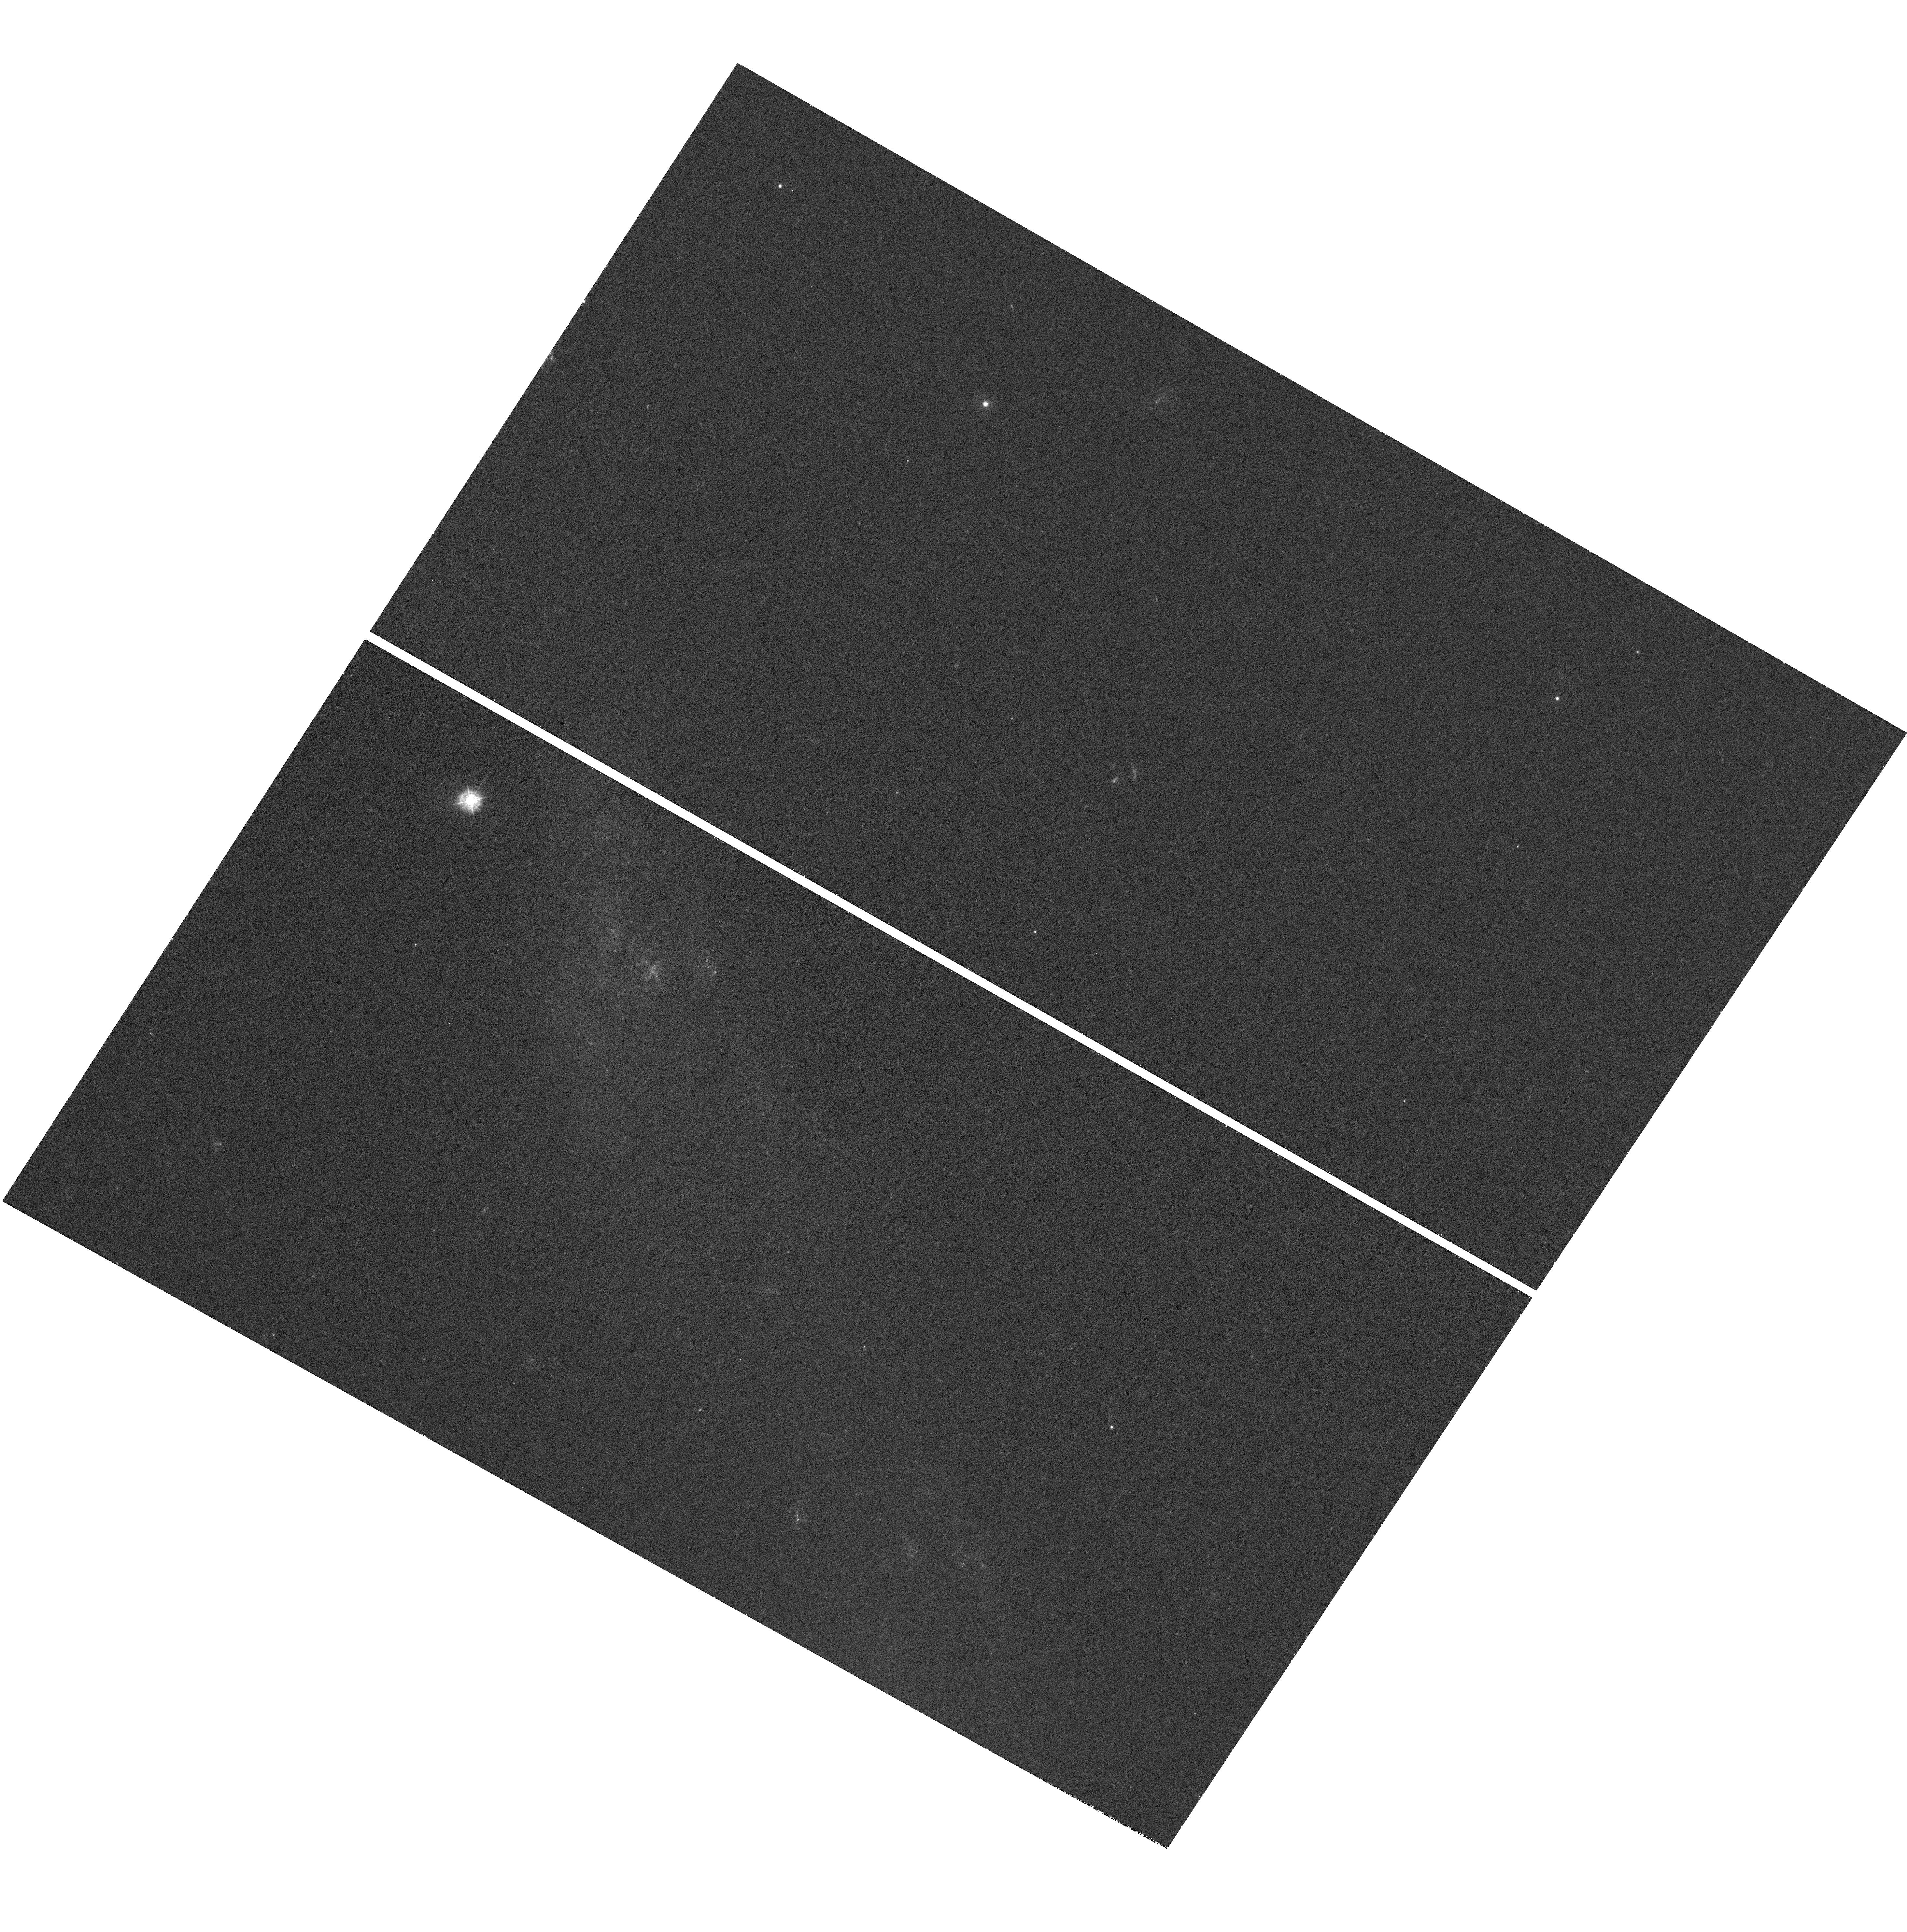
Target: NGC-2992
Instrument: WFC3/UVIS
Filter: F336W
Exposure: 37 min
Observation ID: hst_15083_03_wfc3_uvis_f336w_idle03

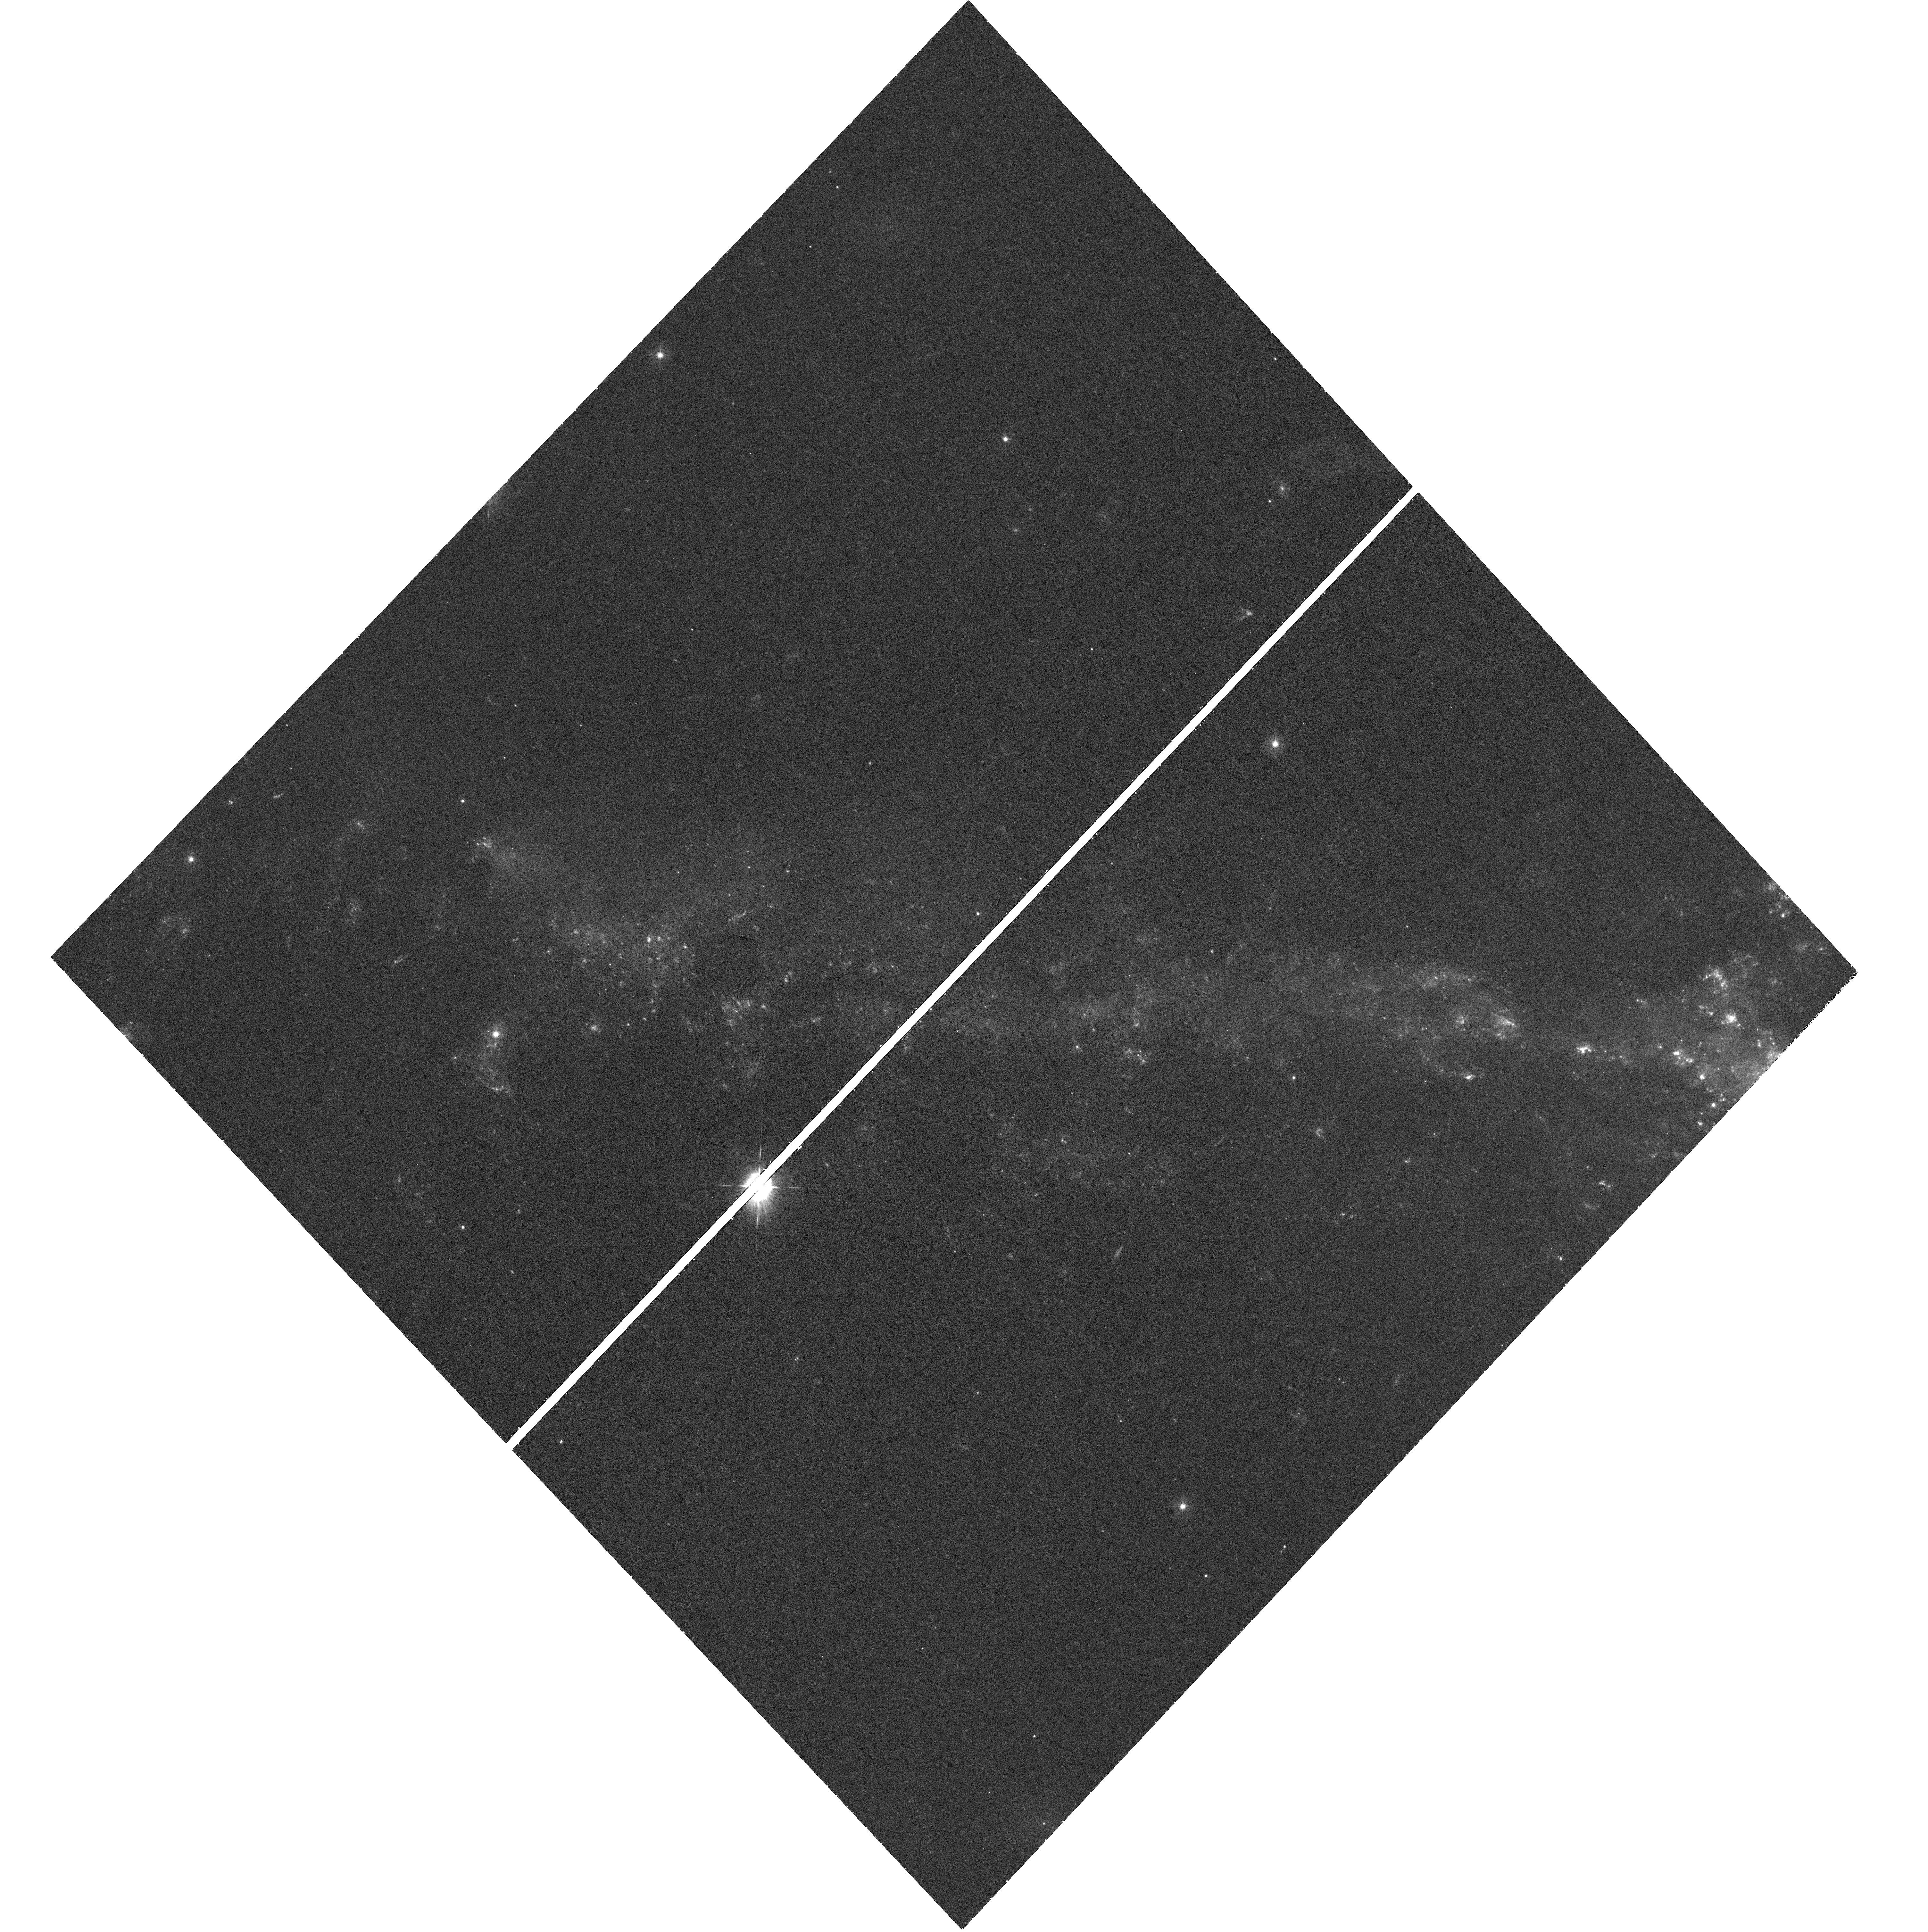
Target: NGC-6872E
Instrument: WFC3/UVIS
Filter: F336W
Exposure: 1.1 h
Observation ID: hst_15083_07_wfc3_uvis_f336w_idle07

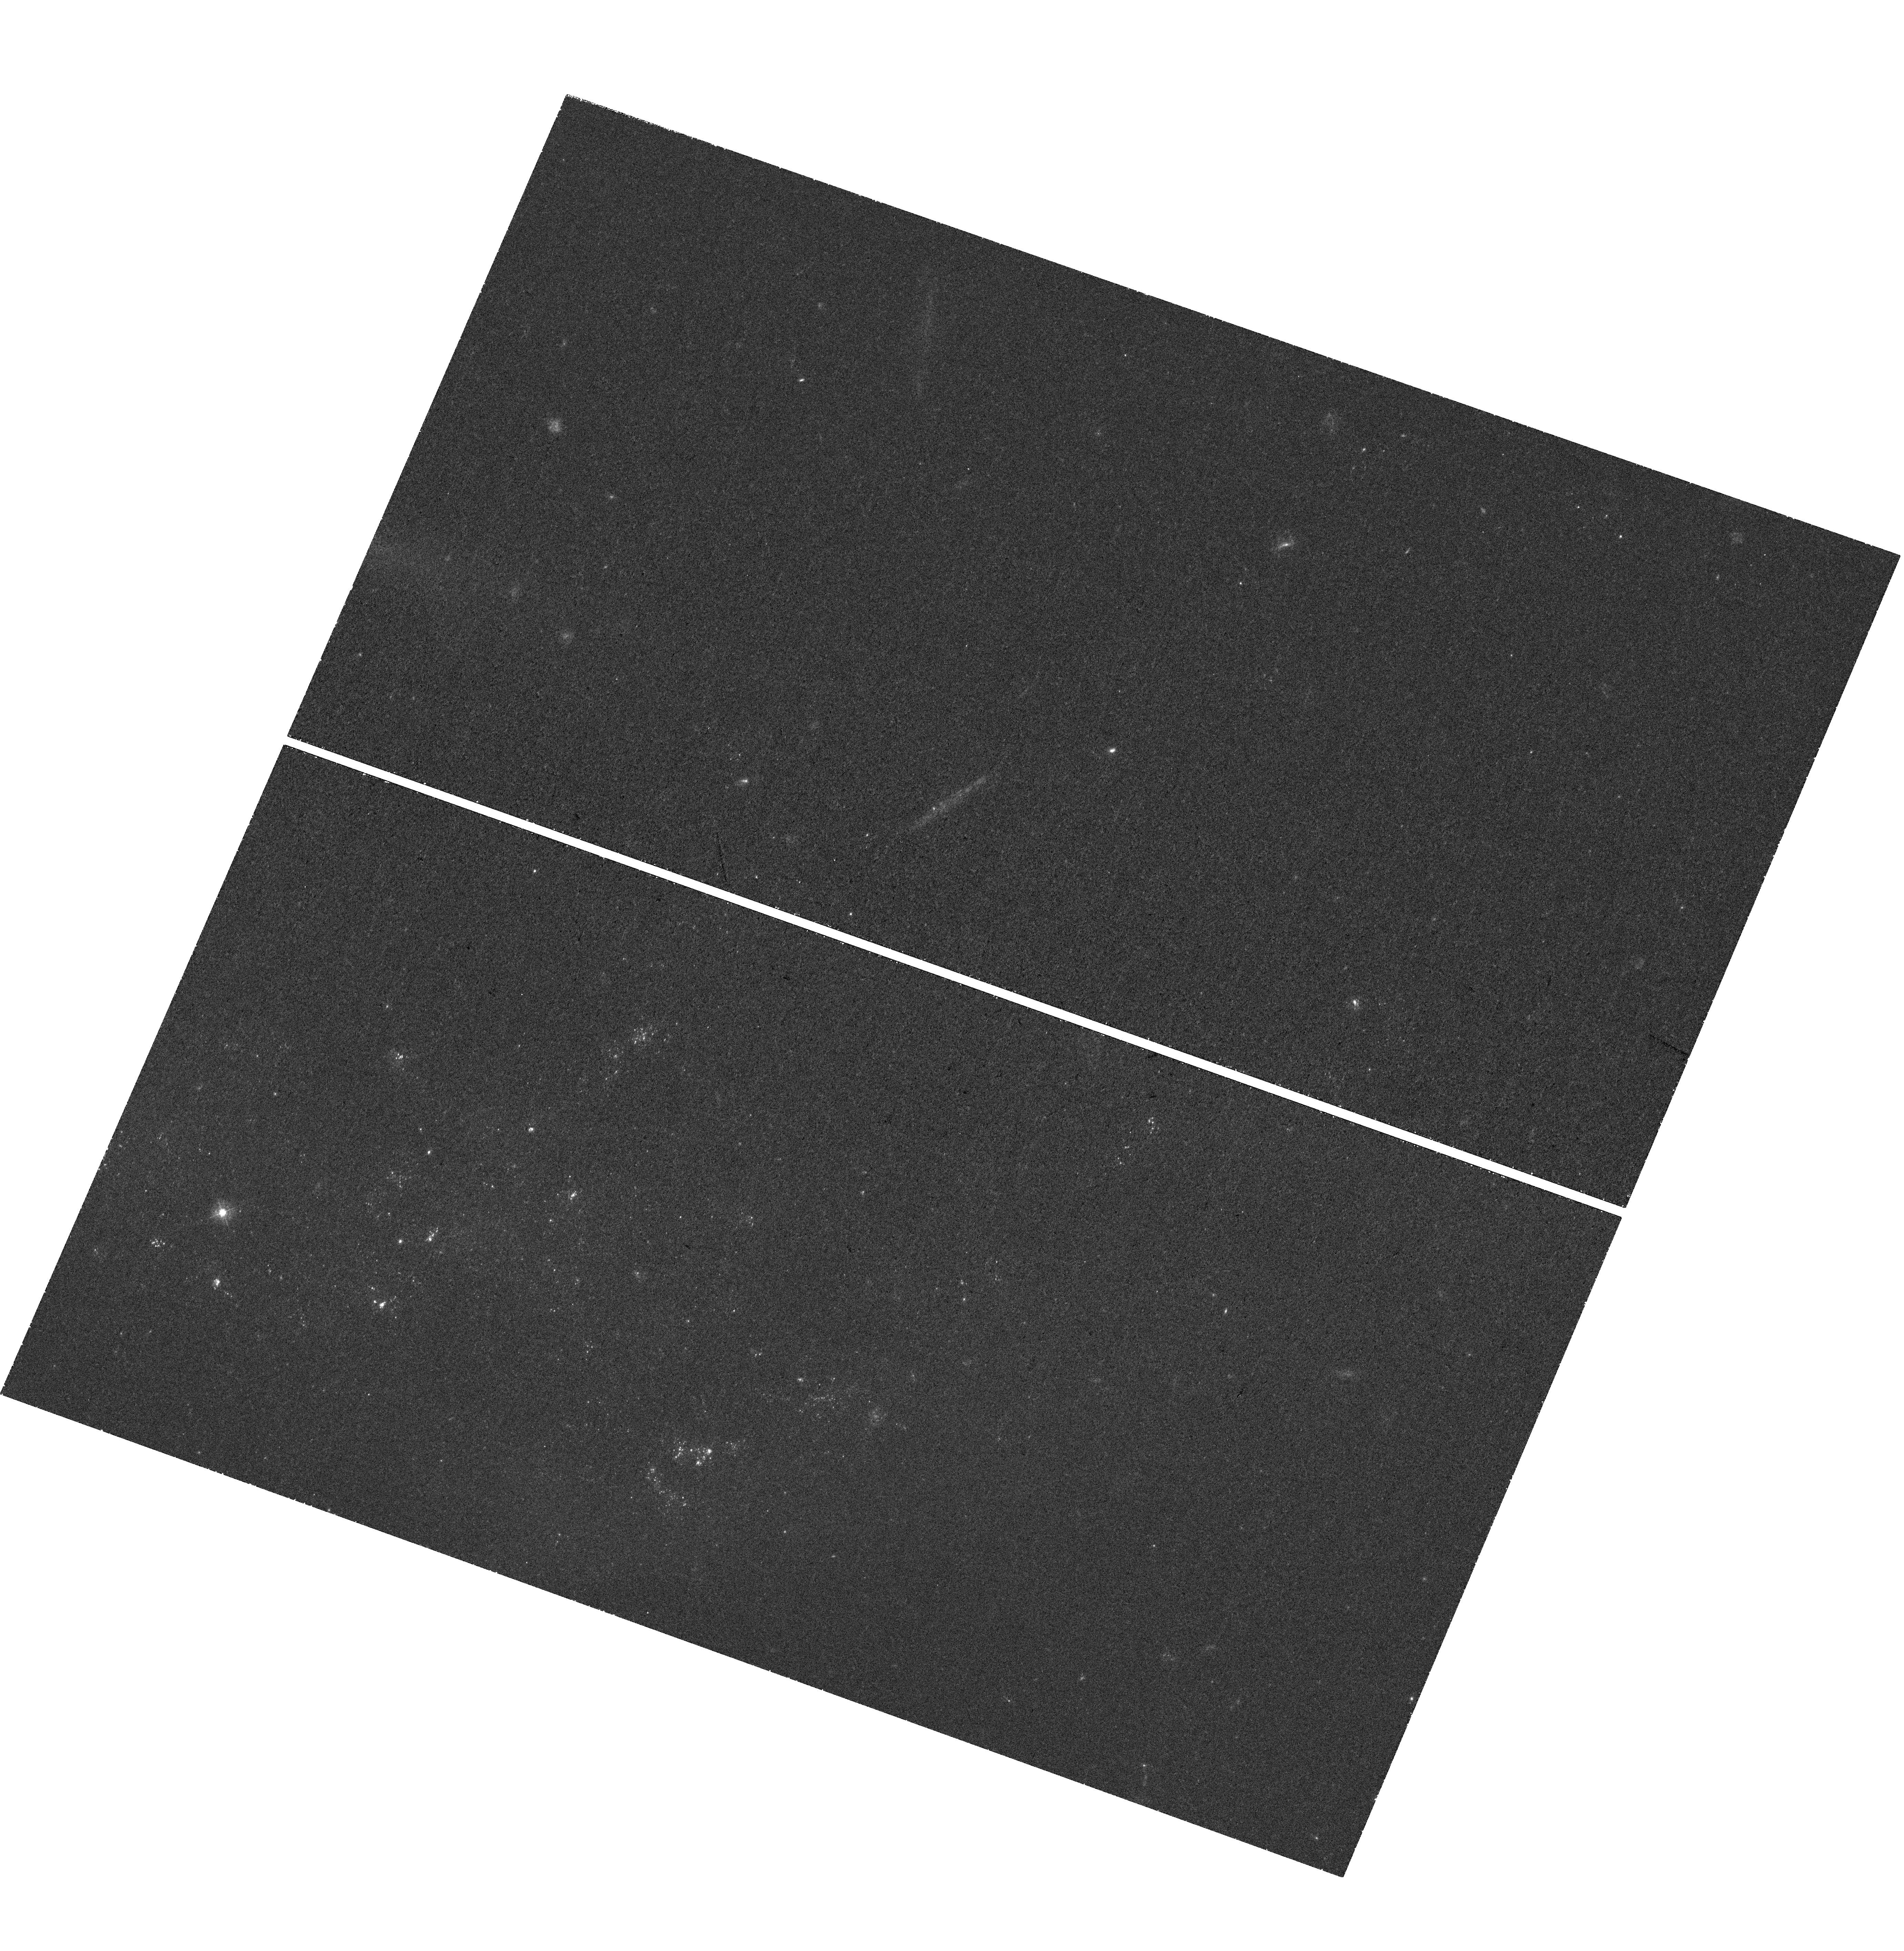
Target: NGC-1487W
Instrument: WFC3/UVIS
Filter: F336W
Exposure: 59 min
Observation ID: hst_15083_02_wfc3_uvis_f336w_idle02

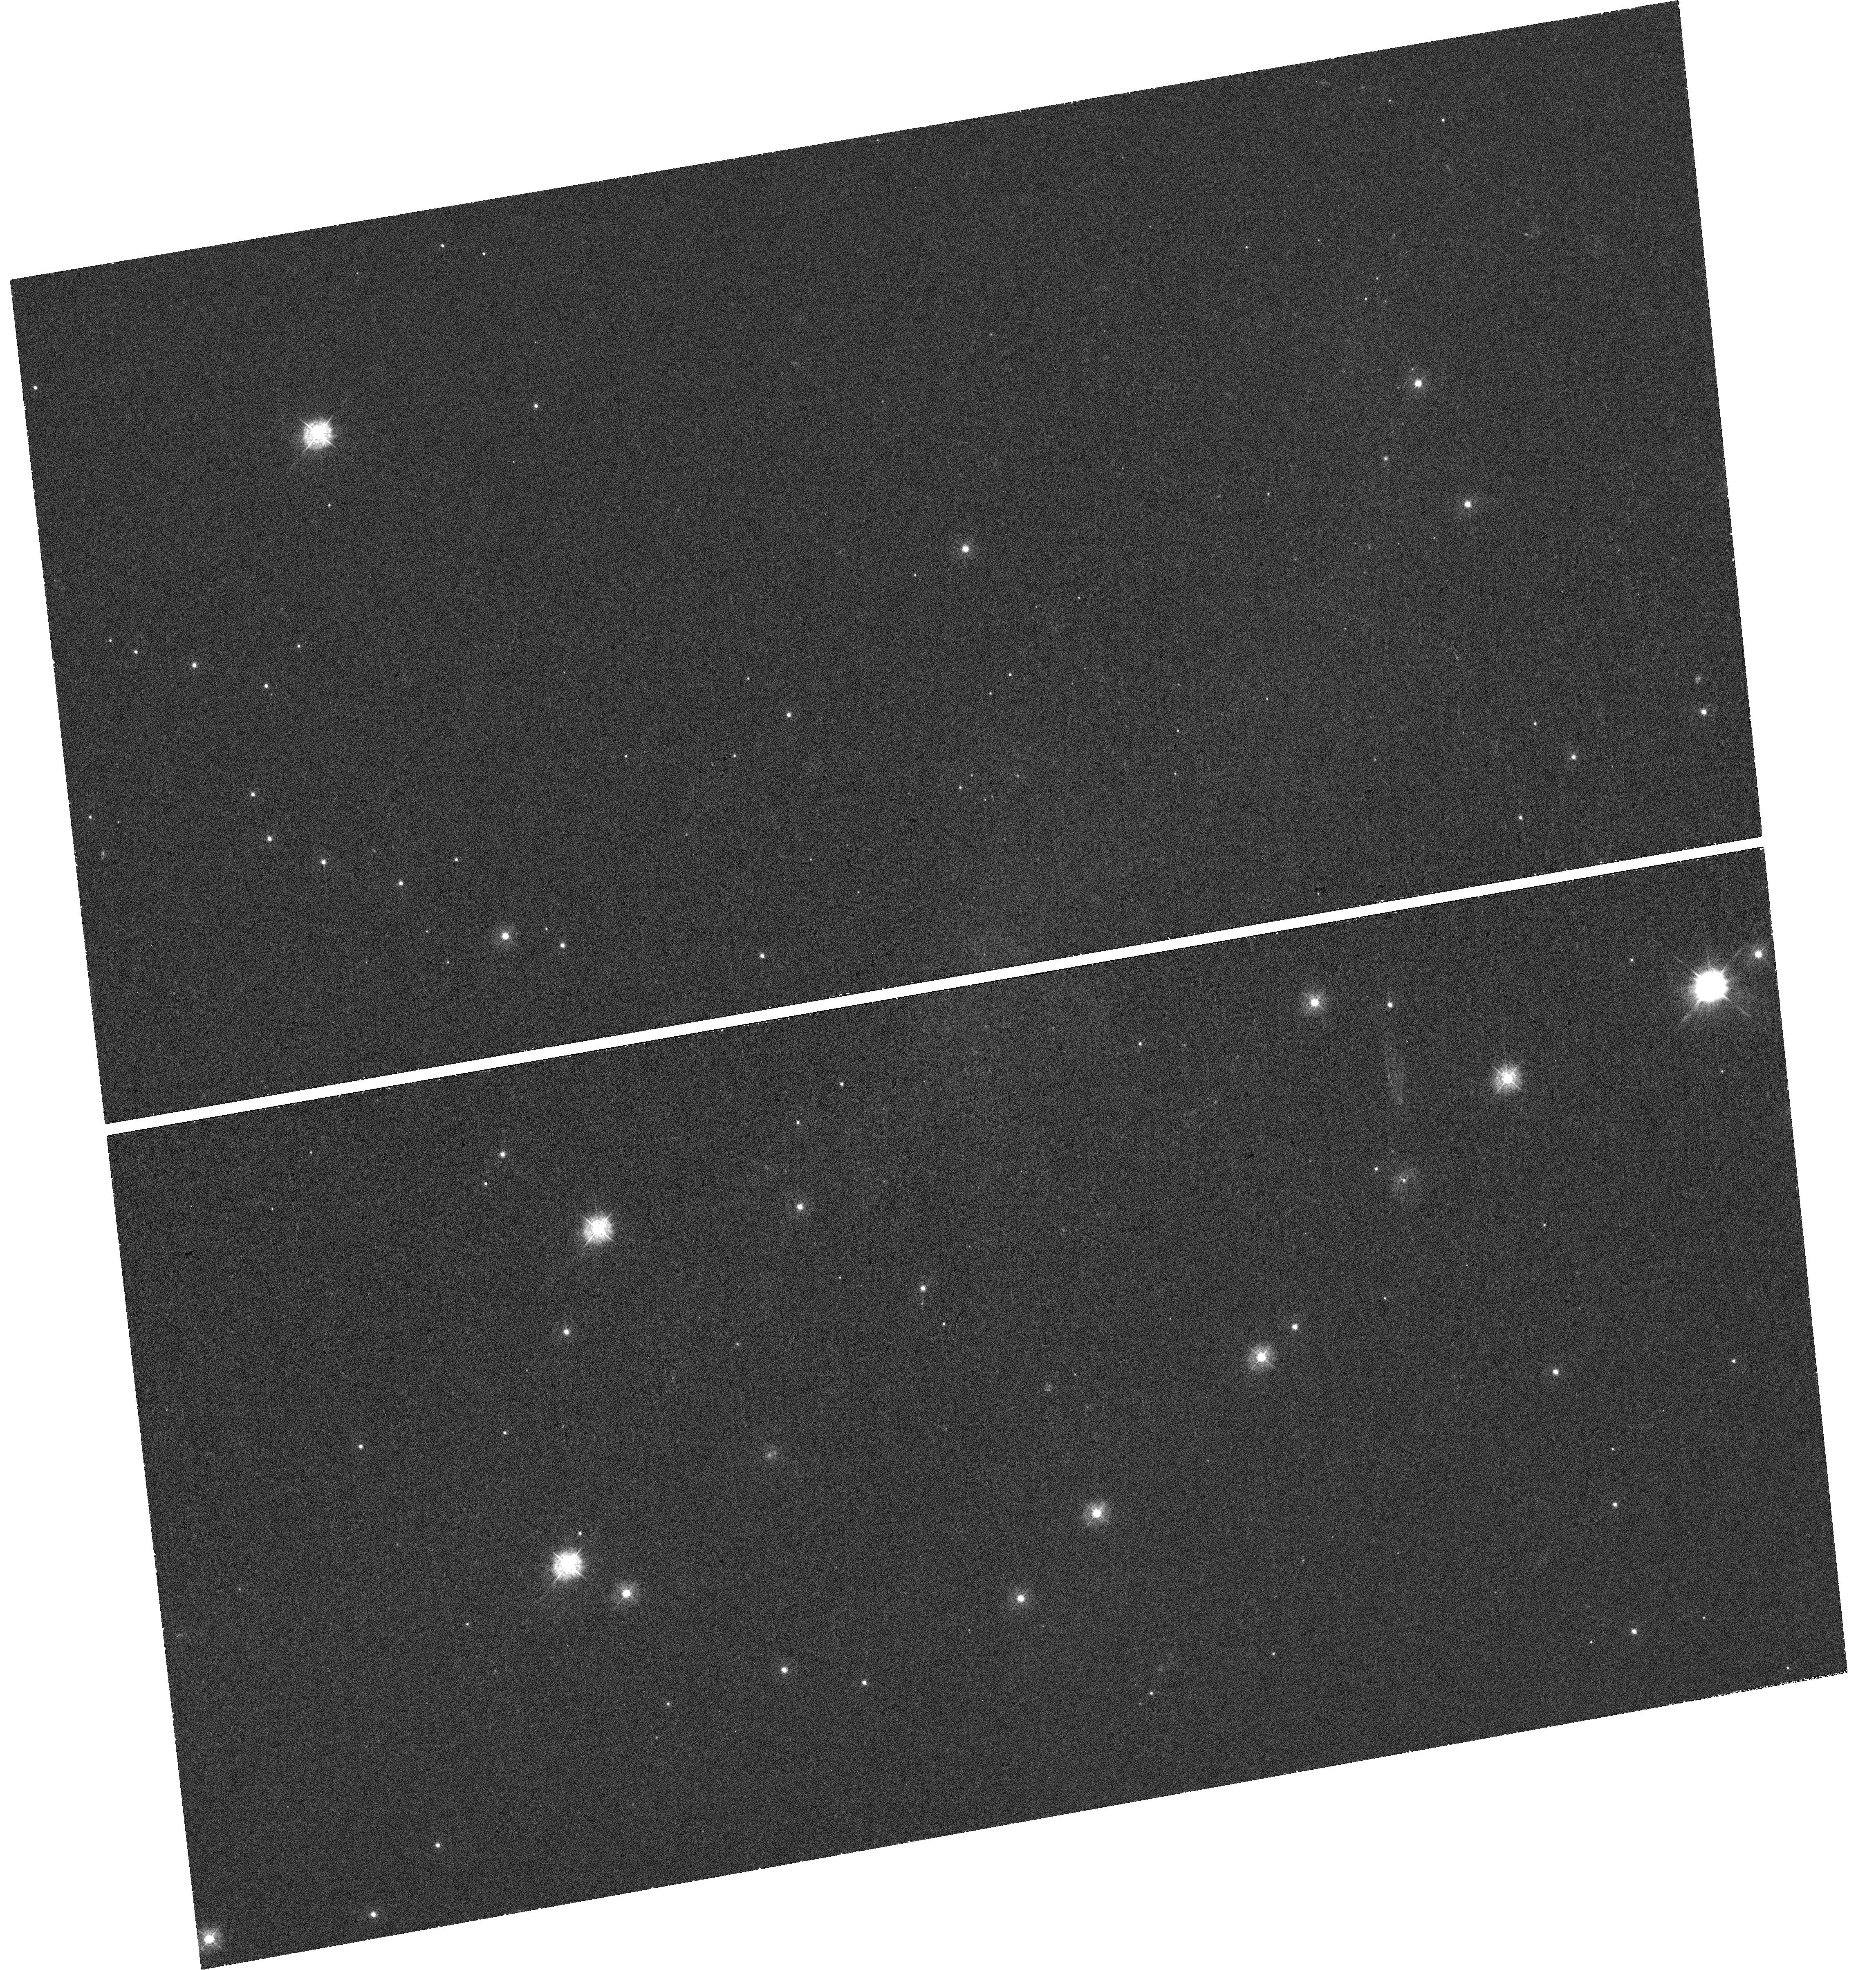
Target: NGC-3256W
Instrument: WFC3/UVIS
Filter: F336W
Exposure: 59 min
Observation ID: hst_15083_05_wfc3_uvis_f336w_idle05

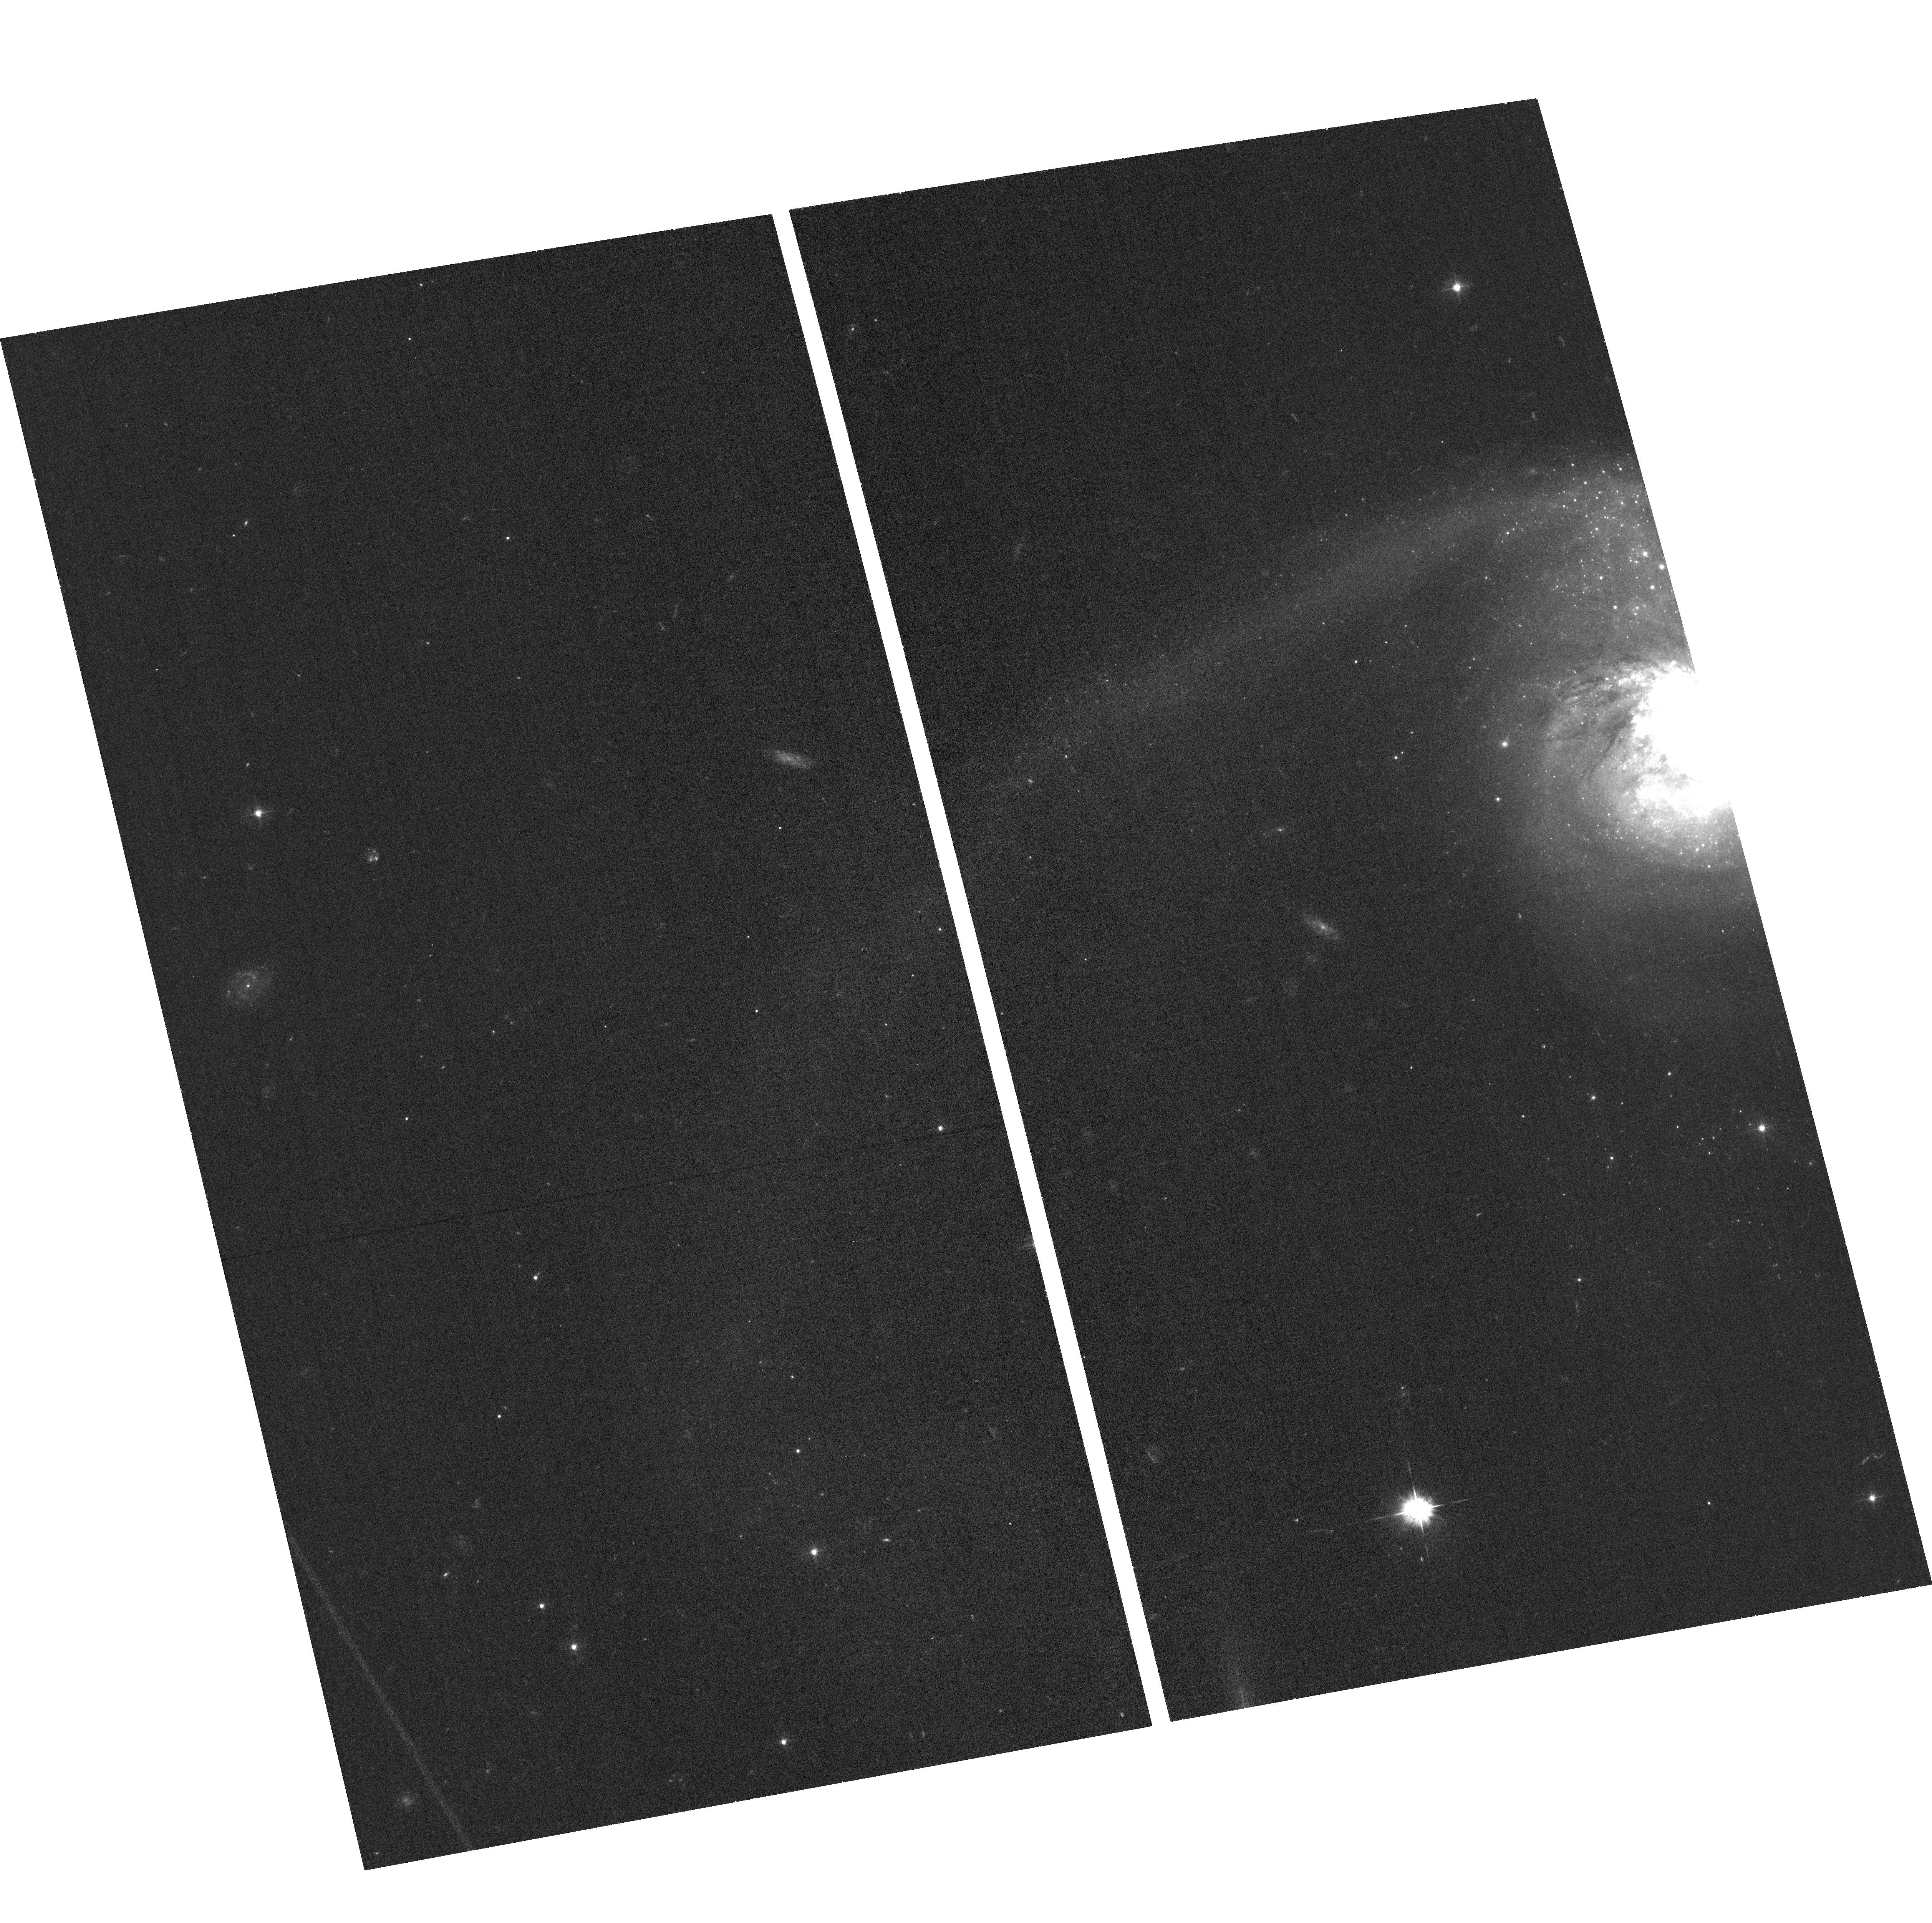
Target: field at RA 146.479°, Dec -14.377°
Instrument: ACS/WFC
Filter: F435W
Exposure: 35 min
Observation ID: hst_15083_03_acs_wfc_f435w_jdle03

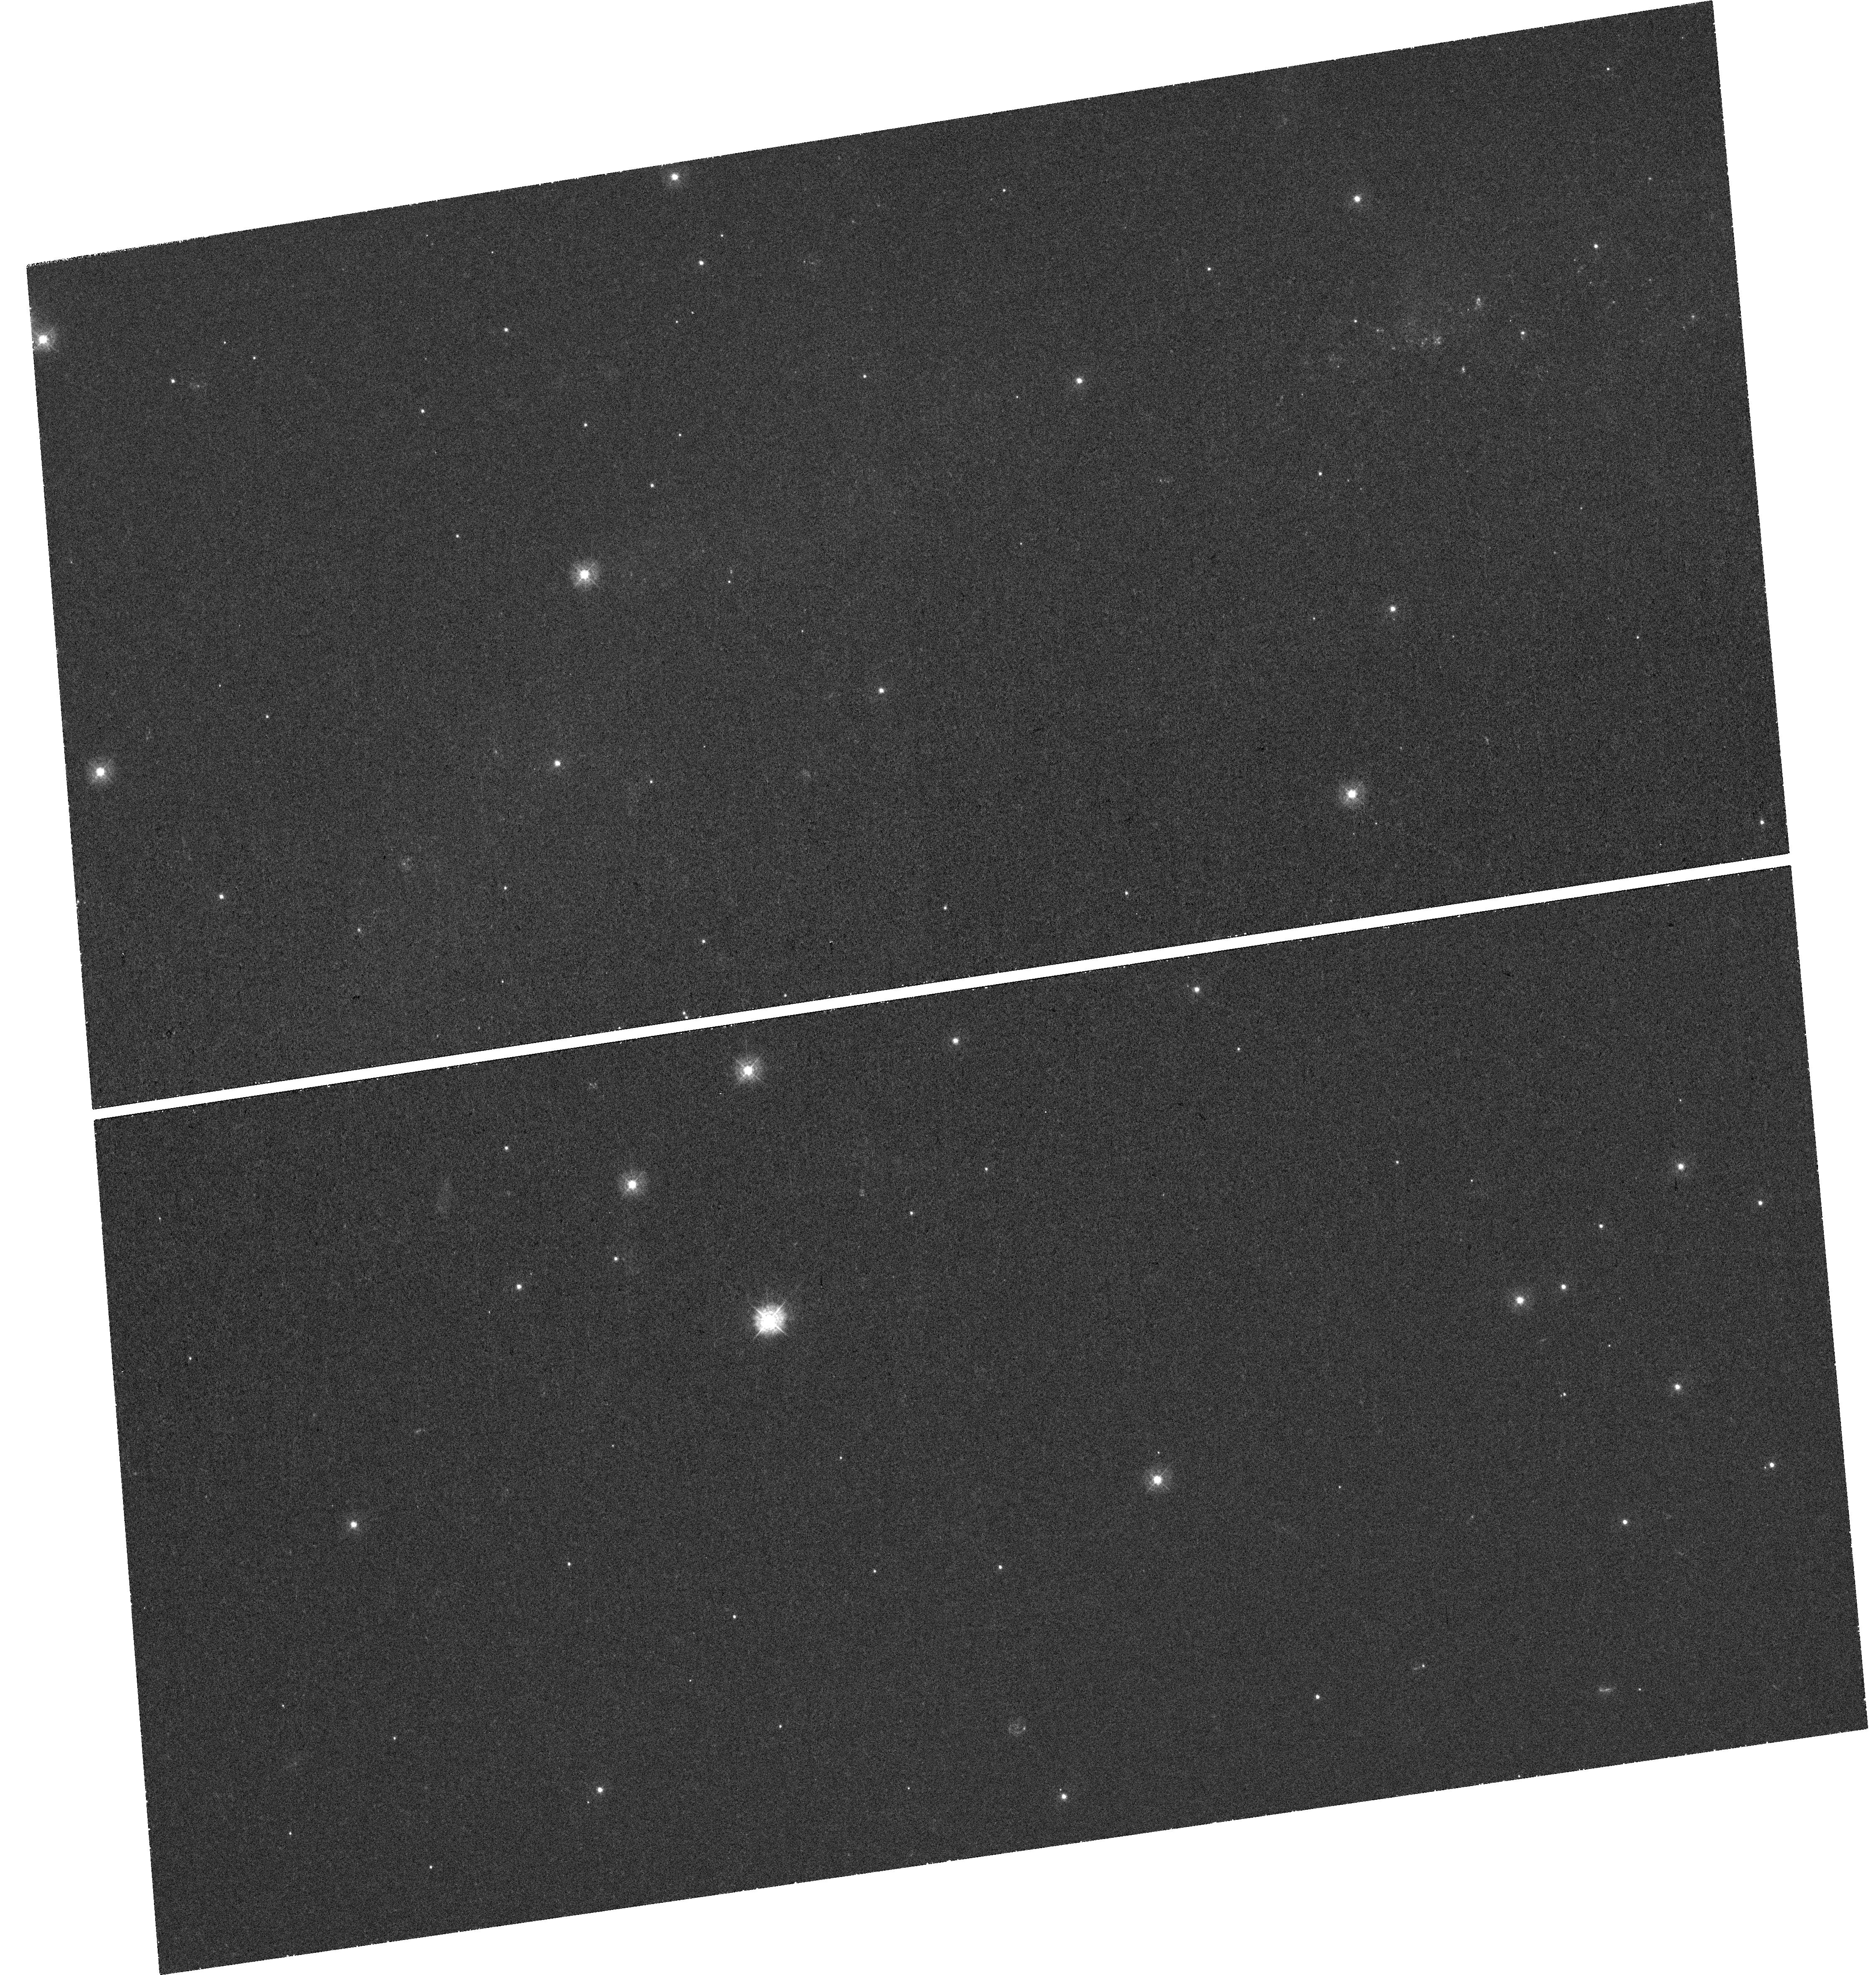
Target: NGC-3256E
Instrument: WFC3/UVIS
Filter: F336W
Exposure: 59 min
Observation ID: hst_15083_06_wfc3_uvis_f336w_idle06

Star Clusters in Tidal Debris: A UV Survey of Stellar Populations, Galaxy Interactions, and Evolution (PI: Rodruck, Michael)

Tidal tails afford us a unique window into the processes shaping star formation, offering an unobstructed view of the star formation environment in these outskirts. The latest galactic merger simulations are finding an unexpected increase of star formation in extended tidal debris, with 20 - 50% of the systems star formation rate occurring in these regions. We see this observationally in massive clusters forming in the Tadpole galaxy, occupying 30% of the system's star formation rate. At the same time, clusters suffer high rates of disruption, dispersing their material into the diffuse light of the tail and mixing with old stars drawn from the parent galaxies. We intend to break our tidal tails into their composite populations using HST and ground-based Gemini imaging. Our existing WFPC2 VI-band and HI data indicate clusters prefer to live in regions of high HI kinetic energy and low shear. However, analysis is limited to population studies, as the lack of UB-band data prevents us from age or mass estimates, permitting only a shallow understanding of the relationship between local HI properties and star clusters. Additionally, while the high resolution of HST is necessary for identifying and studying star clusters, it is unsuitable for the sensitive imaging needed to study the faint, diffuse tails. Our proposed 11 orbits of WFC3/ACS UB-band imaging will allow for precise age and mass measurements of our star clusters, while ground-based imaging searches the diffuse light for the cluster destruction history. In this manner, we will determine the present and past history of star formation in tidal tails, and the HI densities and kinematics required for cluster formation.